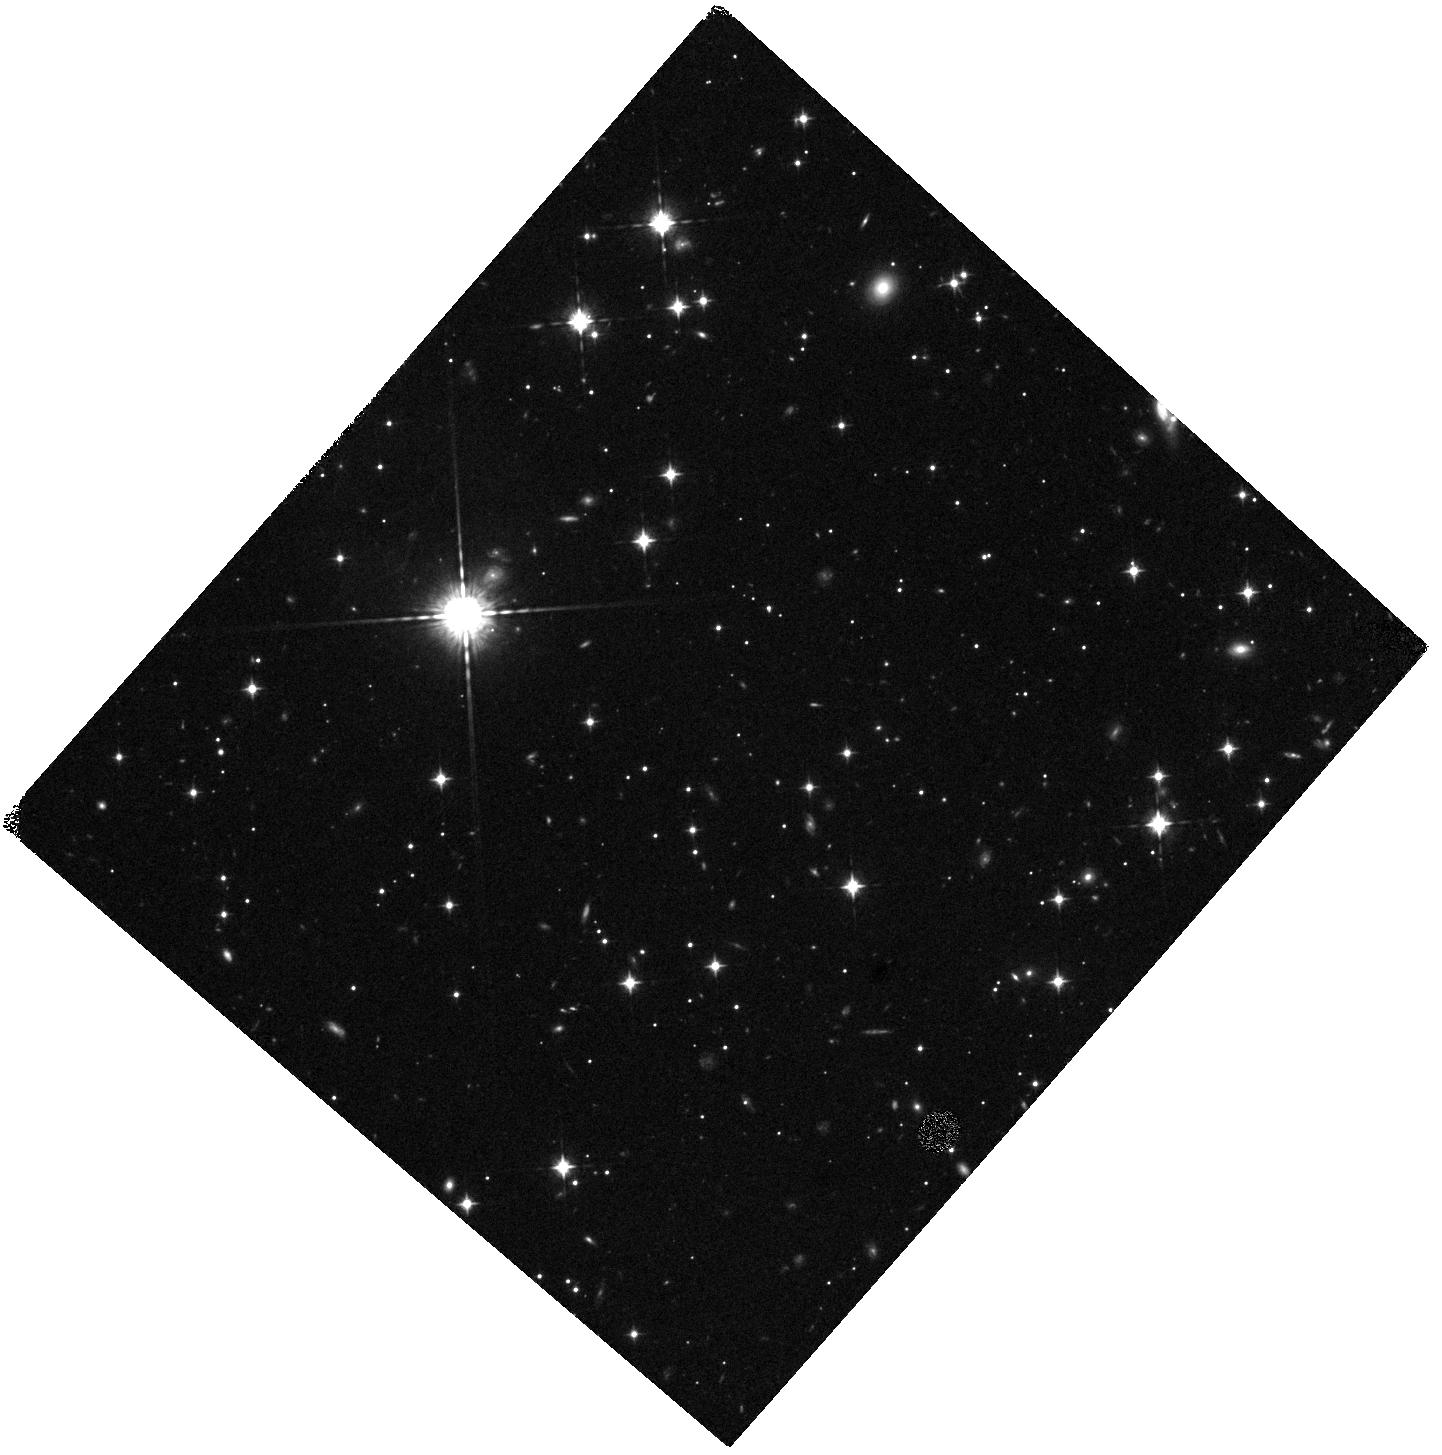
Target: 1715+0455-186. Instrument: WFC3/IR. Filter: F098M. Exposure: 40 min. Observation ID: hst_15702_01_wfc3_ir_f098m_idzf01

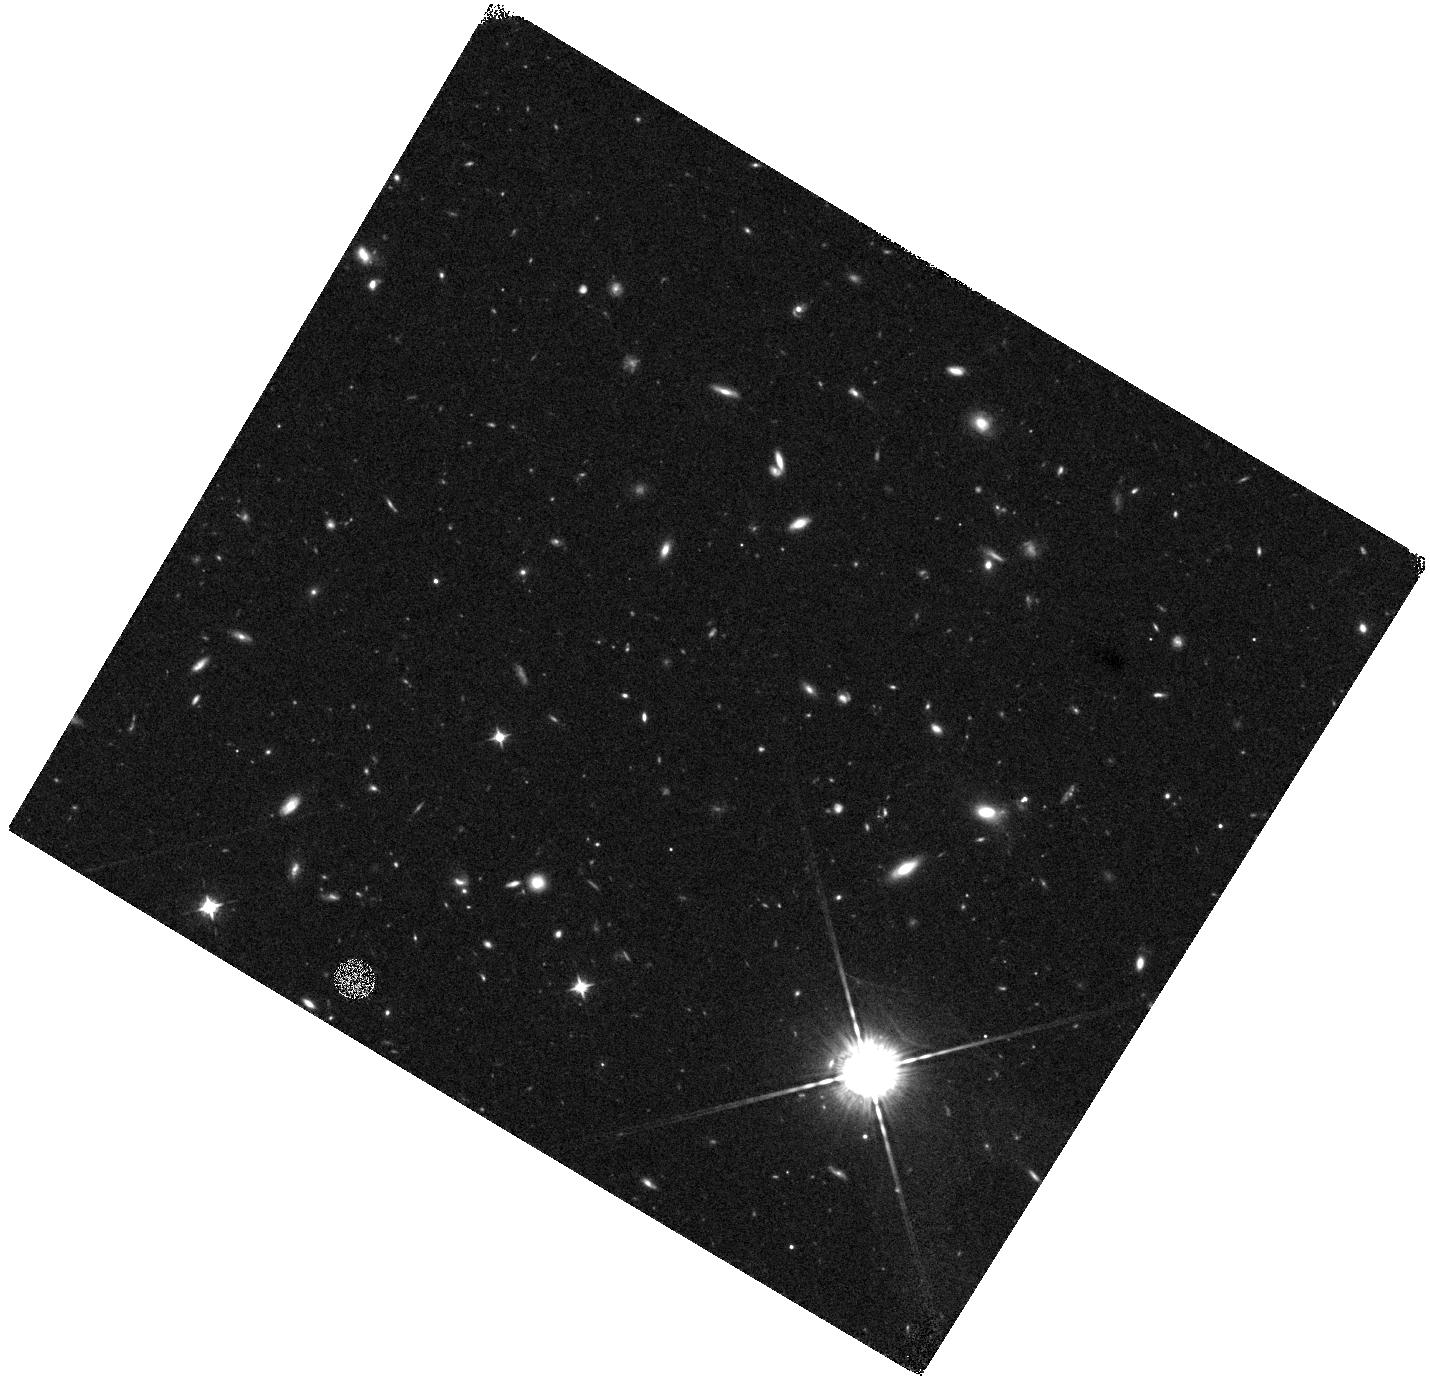
Target: 1142+2647-113. Instrument: WFC3/IR. Filter: F098M. Exposure: 40 min. Observation ID: hst_15702_02_wfc3_ir_f098m_idzf02

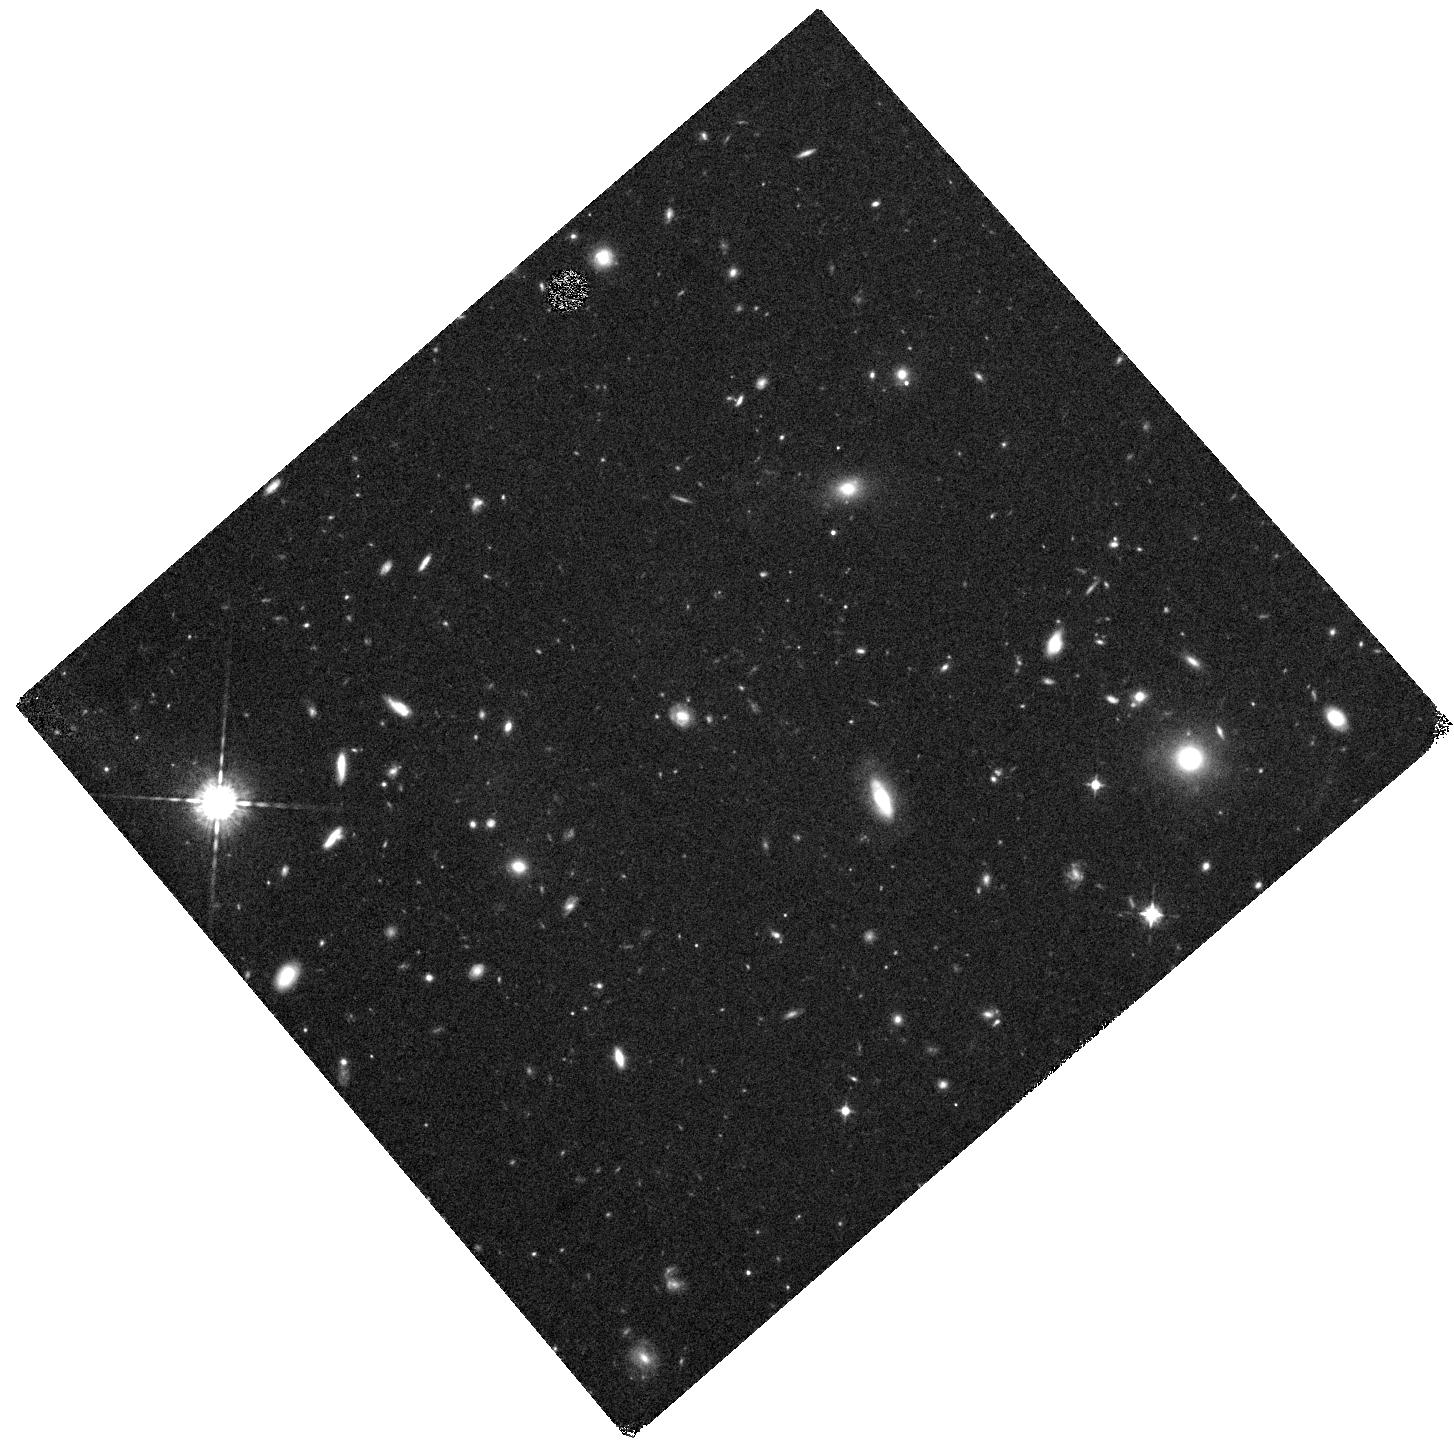
Target: 1152+5434-32. Instrument: WFC3/IR. Filter: F098M. Exposure: 44 min. Observation ID: hst_15702_04_wfc3_ir_f098m_idzf04

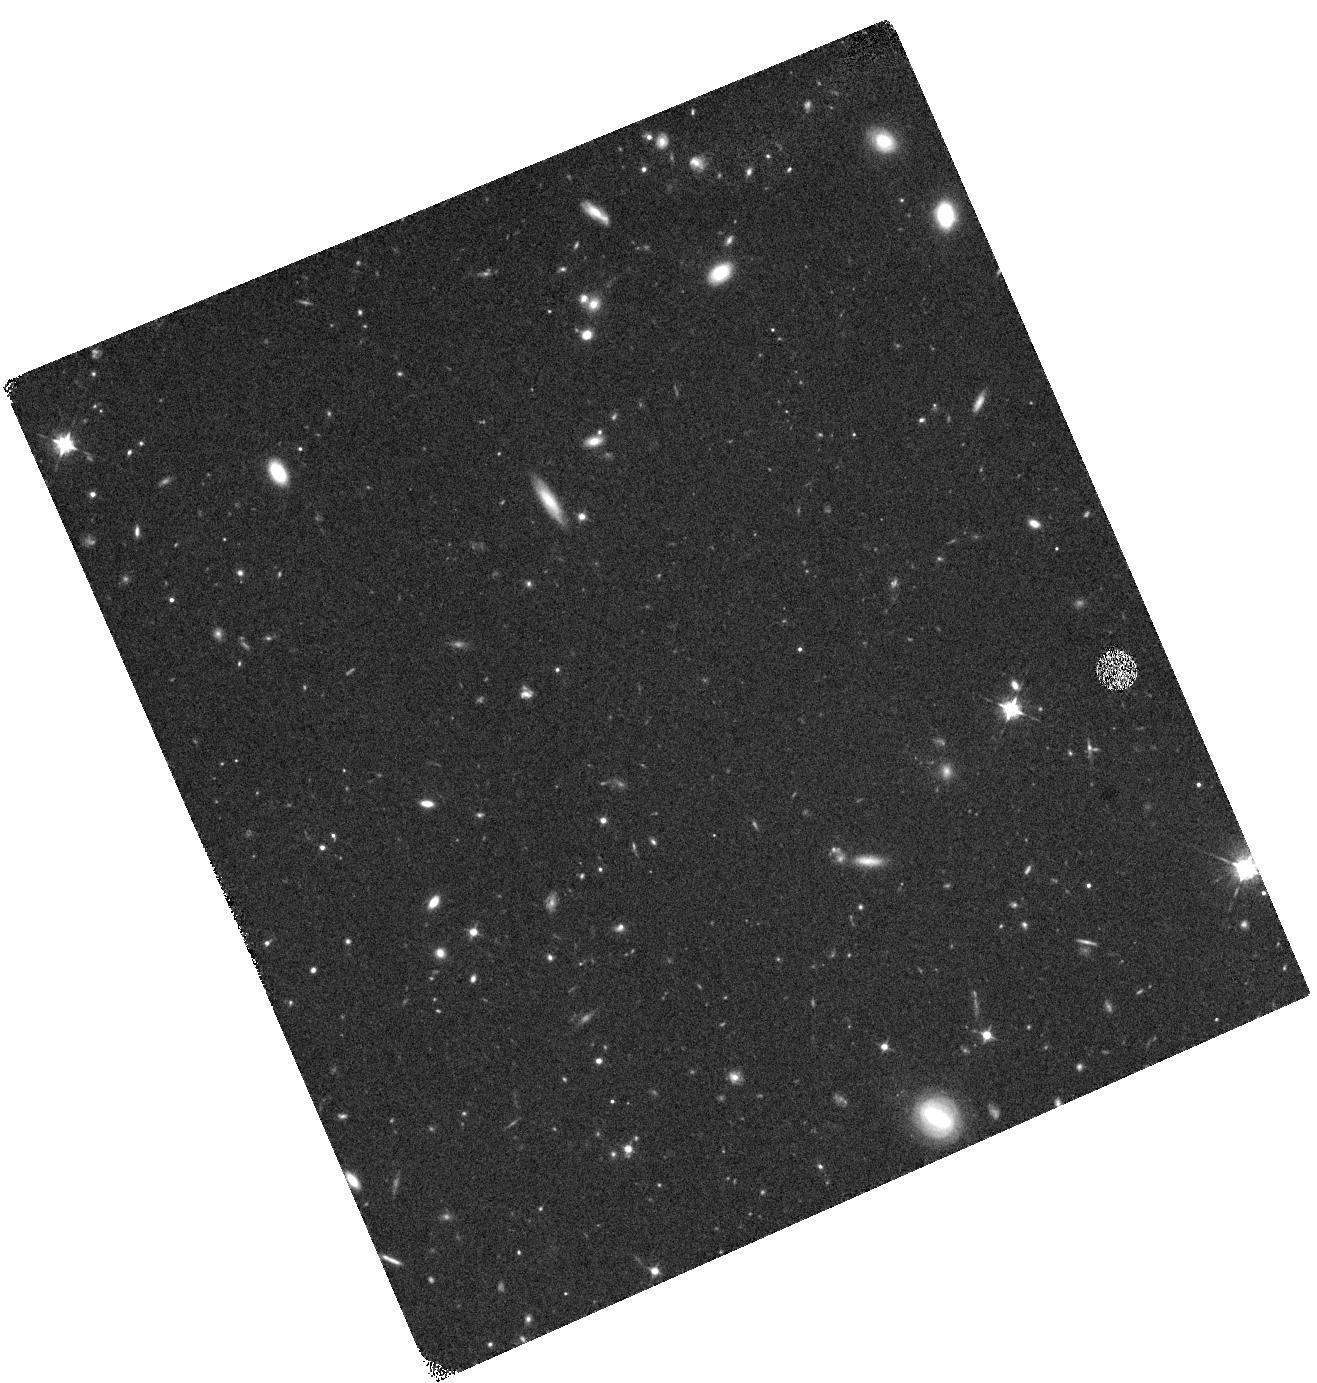
Target: 2229-0945-380. Instrument: WFC3/IR. Filter: F098M. Exposure: 40 min. Observation ID: hst_15702_03_wfc3_ir_f098m_idzf03

Is bright galaxy formation different in the epoch of reionization? Confirmation of the brightest candidates at redshift z>8 (PI: Morishita, Takahiro)

How did bright galaxies evolve in the early universe? How much did they contribute to cosmic reionization? These questions have been intensively asked in the modern astronomy. Studying galaxy luminosity functions (LFs) over the cosmic time is a key approach for progress before JWST. Recent studies at z>7 reported a possible evidence of deviation from the Schechter form LF, with an excess at the bright end. Indeed, previous spectroscopic confirmation of two very luminous galaxies at z=8.68 and z=11.09 seems to support the argument, and dramatically changed our understanding of the universe and galaxy evolution in the early universe. In this program, we aim at confirmation of 4, very bright, galaxy candidates at z>8, just identified from the Brightest of Reionizing Galaxies (BoRG), a pure-parallel HST observing program, which is acquiring 1000 pure-parallel orbits with WFC3 in cycles 22 and 25. Among all photometric sources collected in 106 independent HST line-of-sights, the four high-quality photometric sources are exceptionally bright (m125=24.1-25.3, or MUV~-23 to -22 if confirmed at z>8). Addition of a single orbit WFC3IR/F098M imaging for each field will significantly improve their photometric redshift estimate, efficiently differentiating if they are genuine high-z galaxies or low-z interlopers. With the redshift confirmation, we will gain insight into the early evolution of galaxy from the shape of refined LFs, as well as construct a promising high-z sample for future spectroscopic observations by JWST.